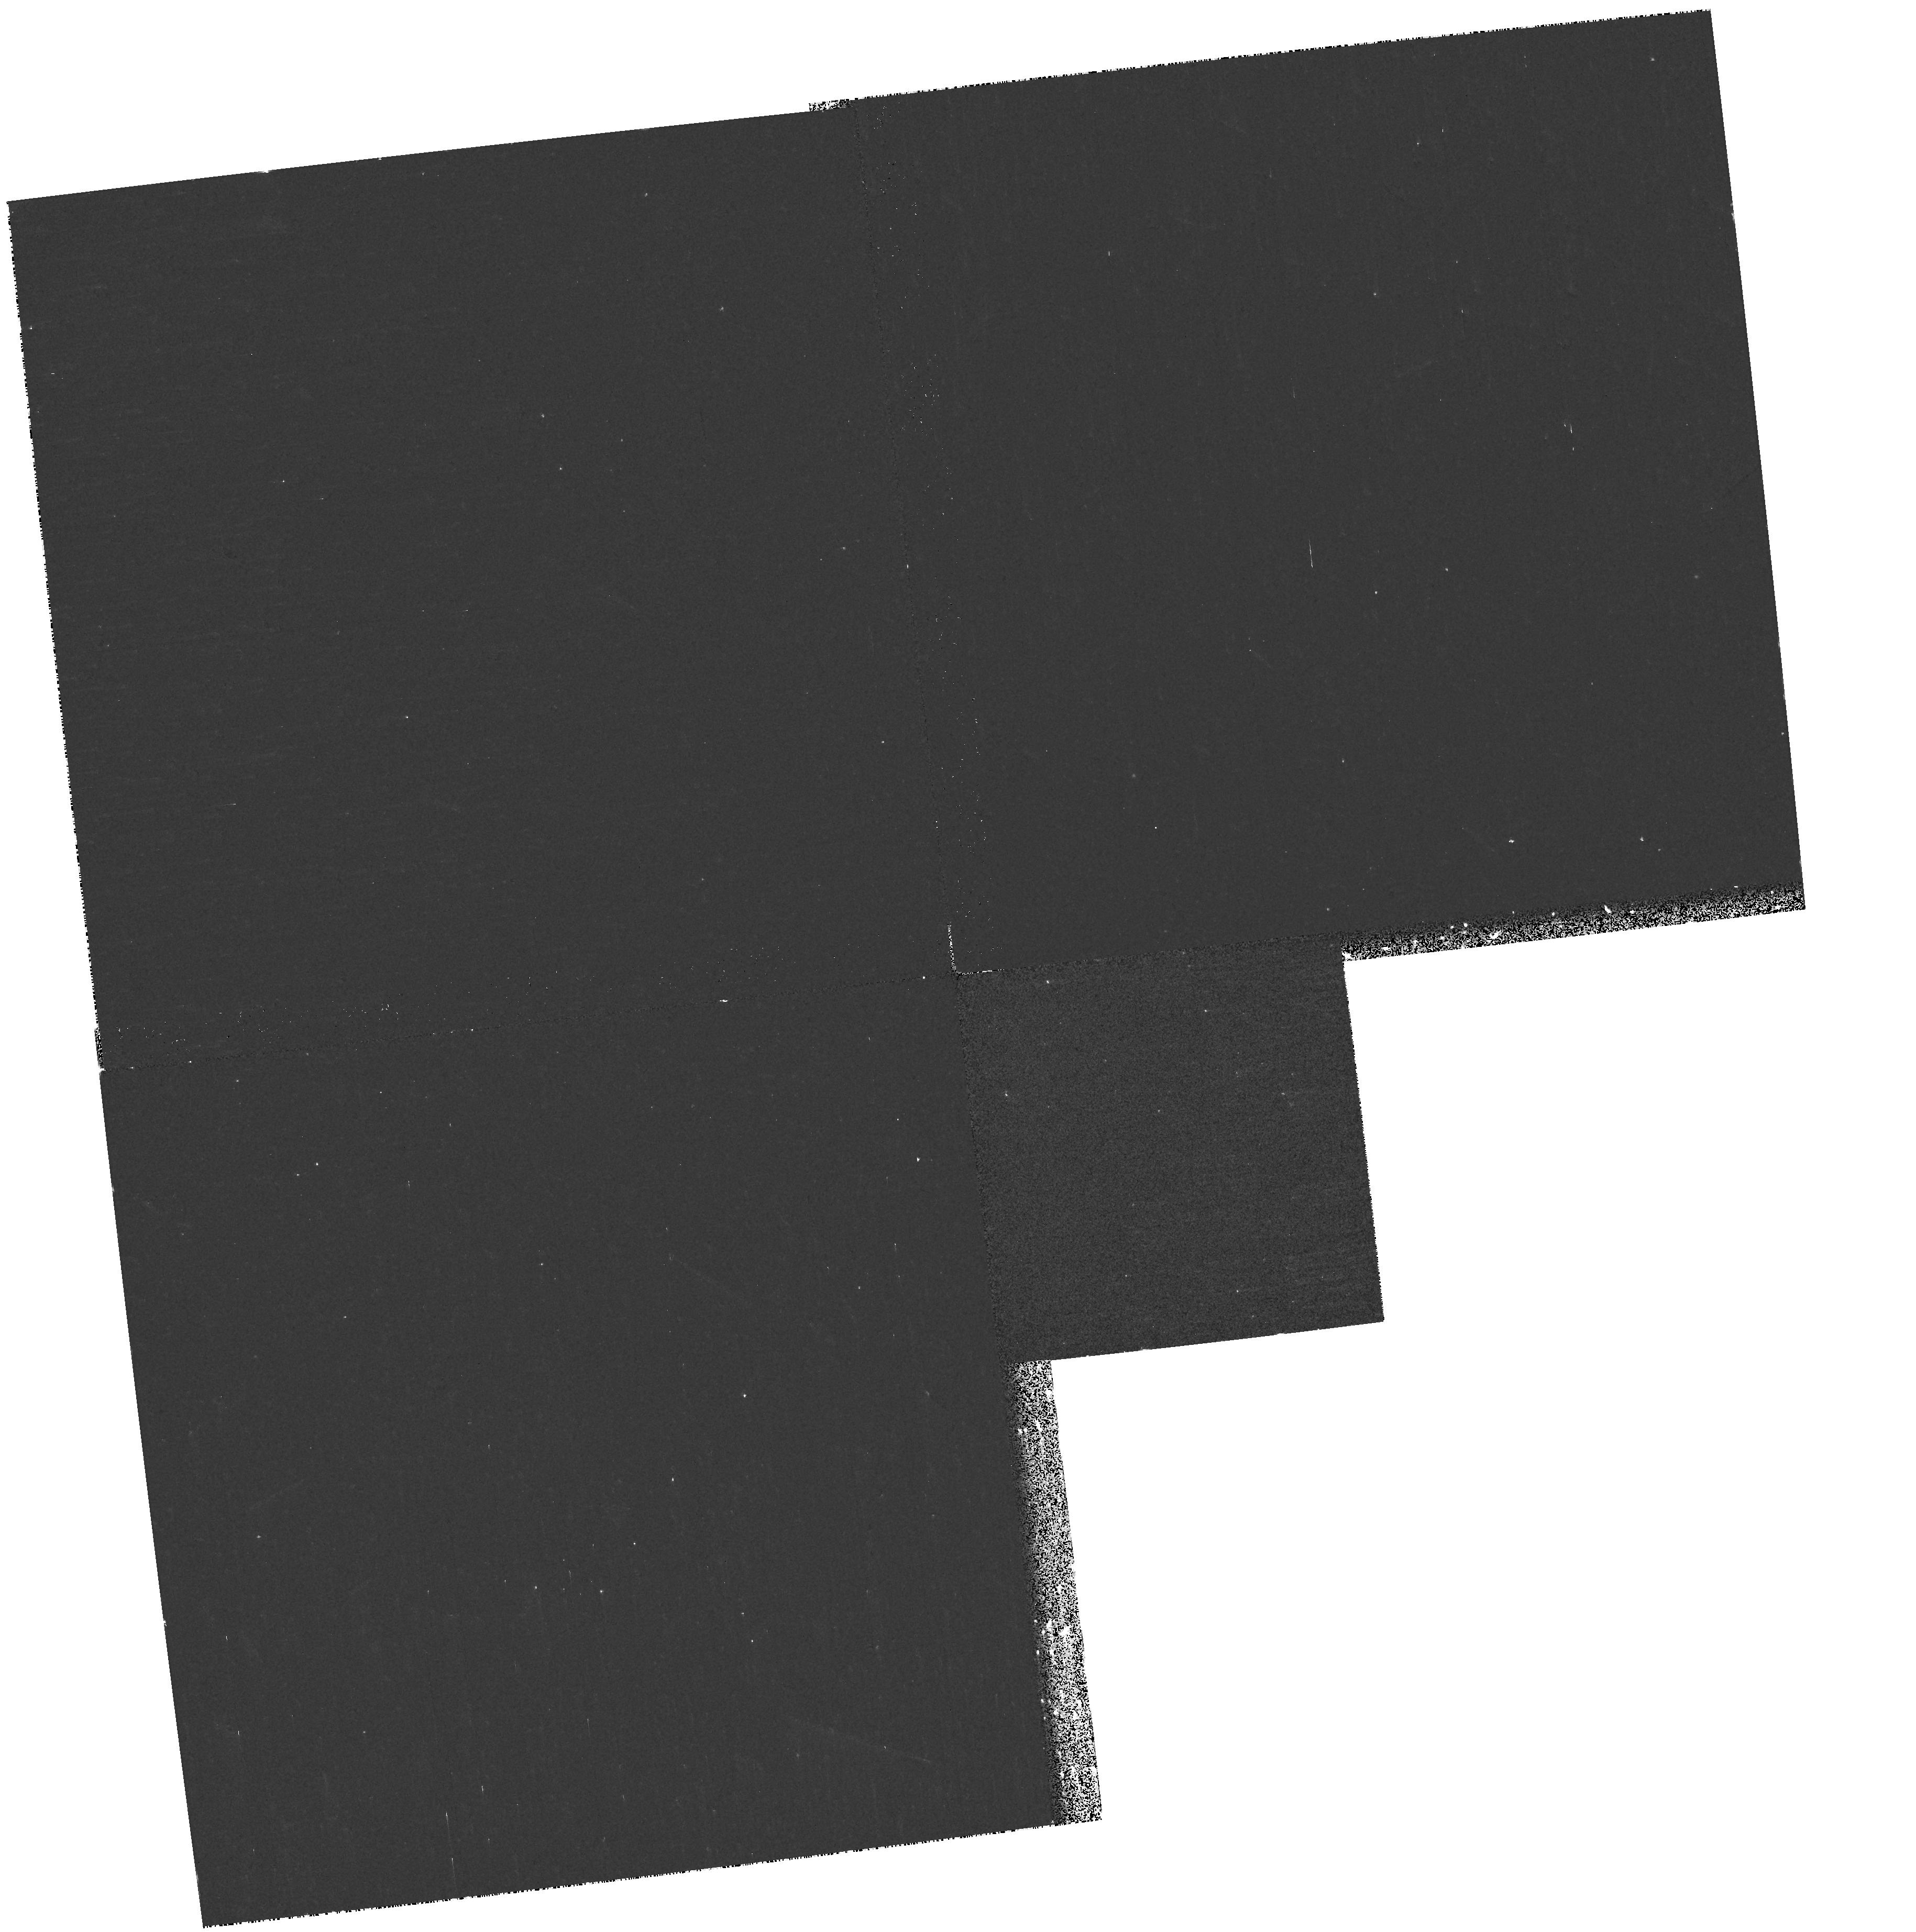
Target: field at RA 322.588°, Dec 12.167°
Instrument: WFPC2/PC
Filter: F170W
Exposure: 9 min
Observation ID: hst_9826_01_wfpc2_pc_f170w_u8pw01

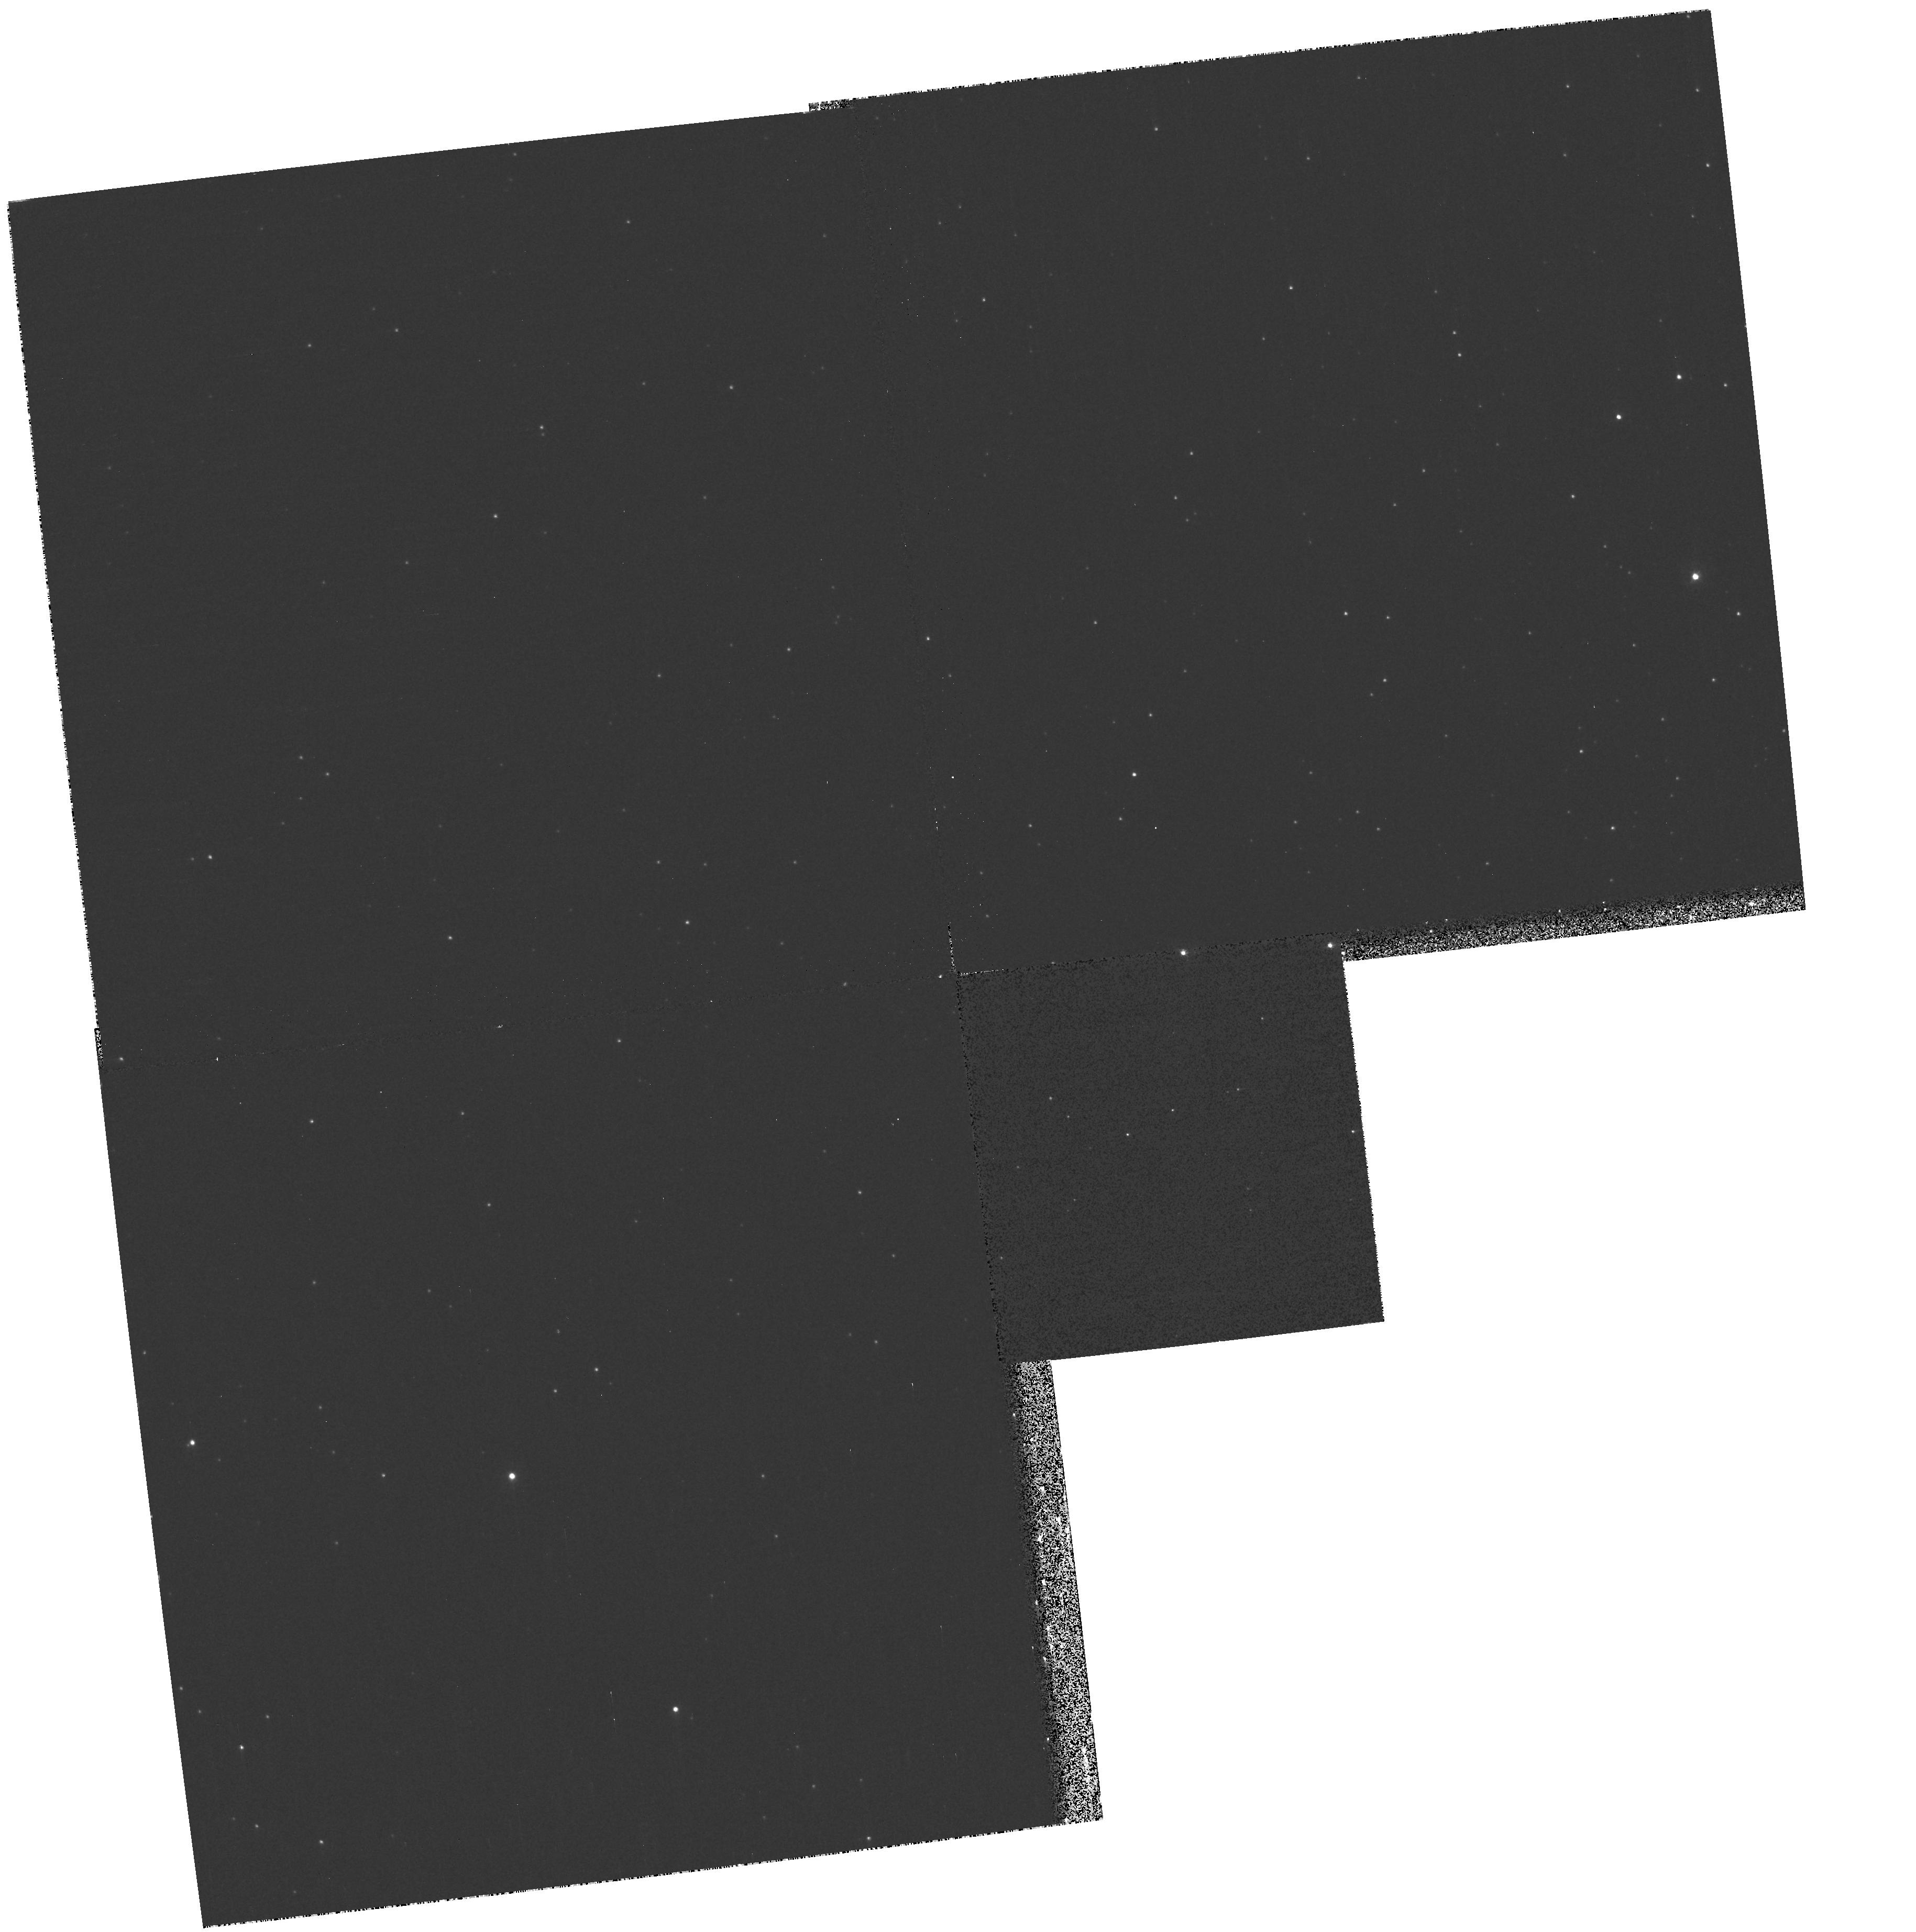
Target: field at RA 322.588°, Dec 12.167°
Instrument: WFPC2/PC
Filter: F336W
Exposure: 13 min
Observation ID: hst_9826_01_wfpc2_pc_f336w_u8pw01

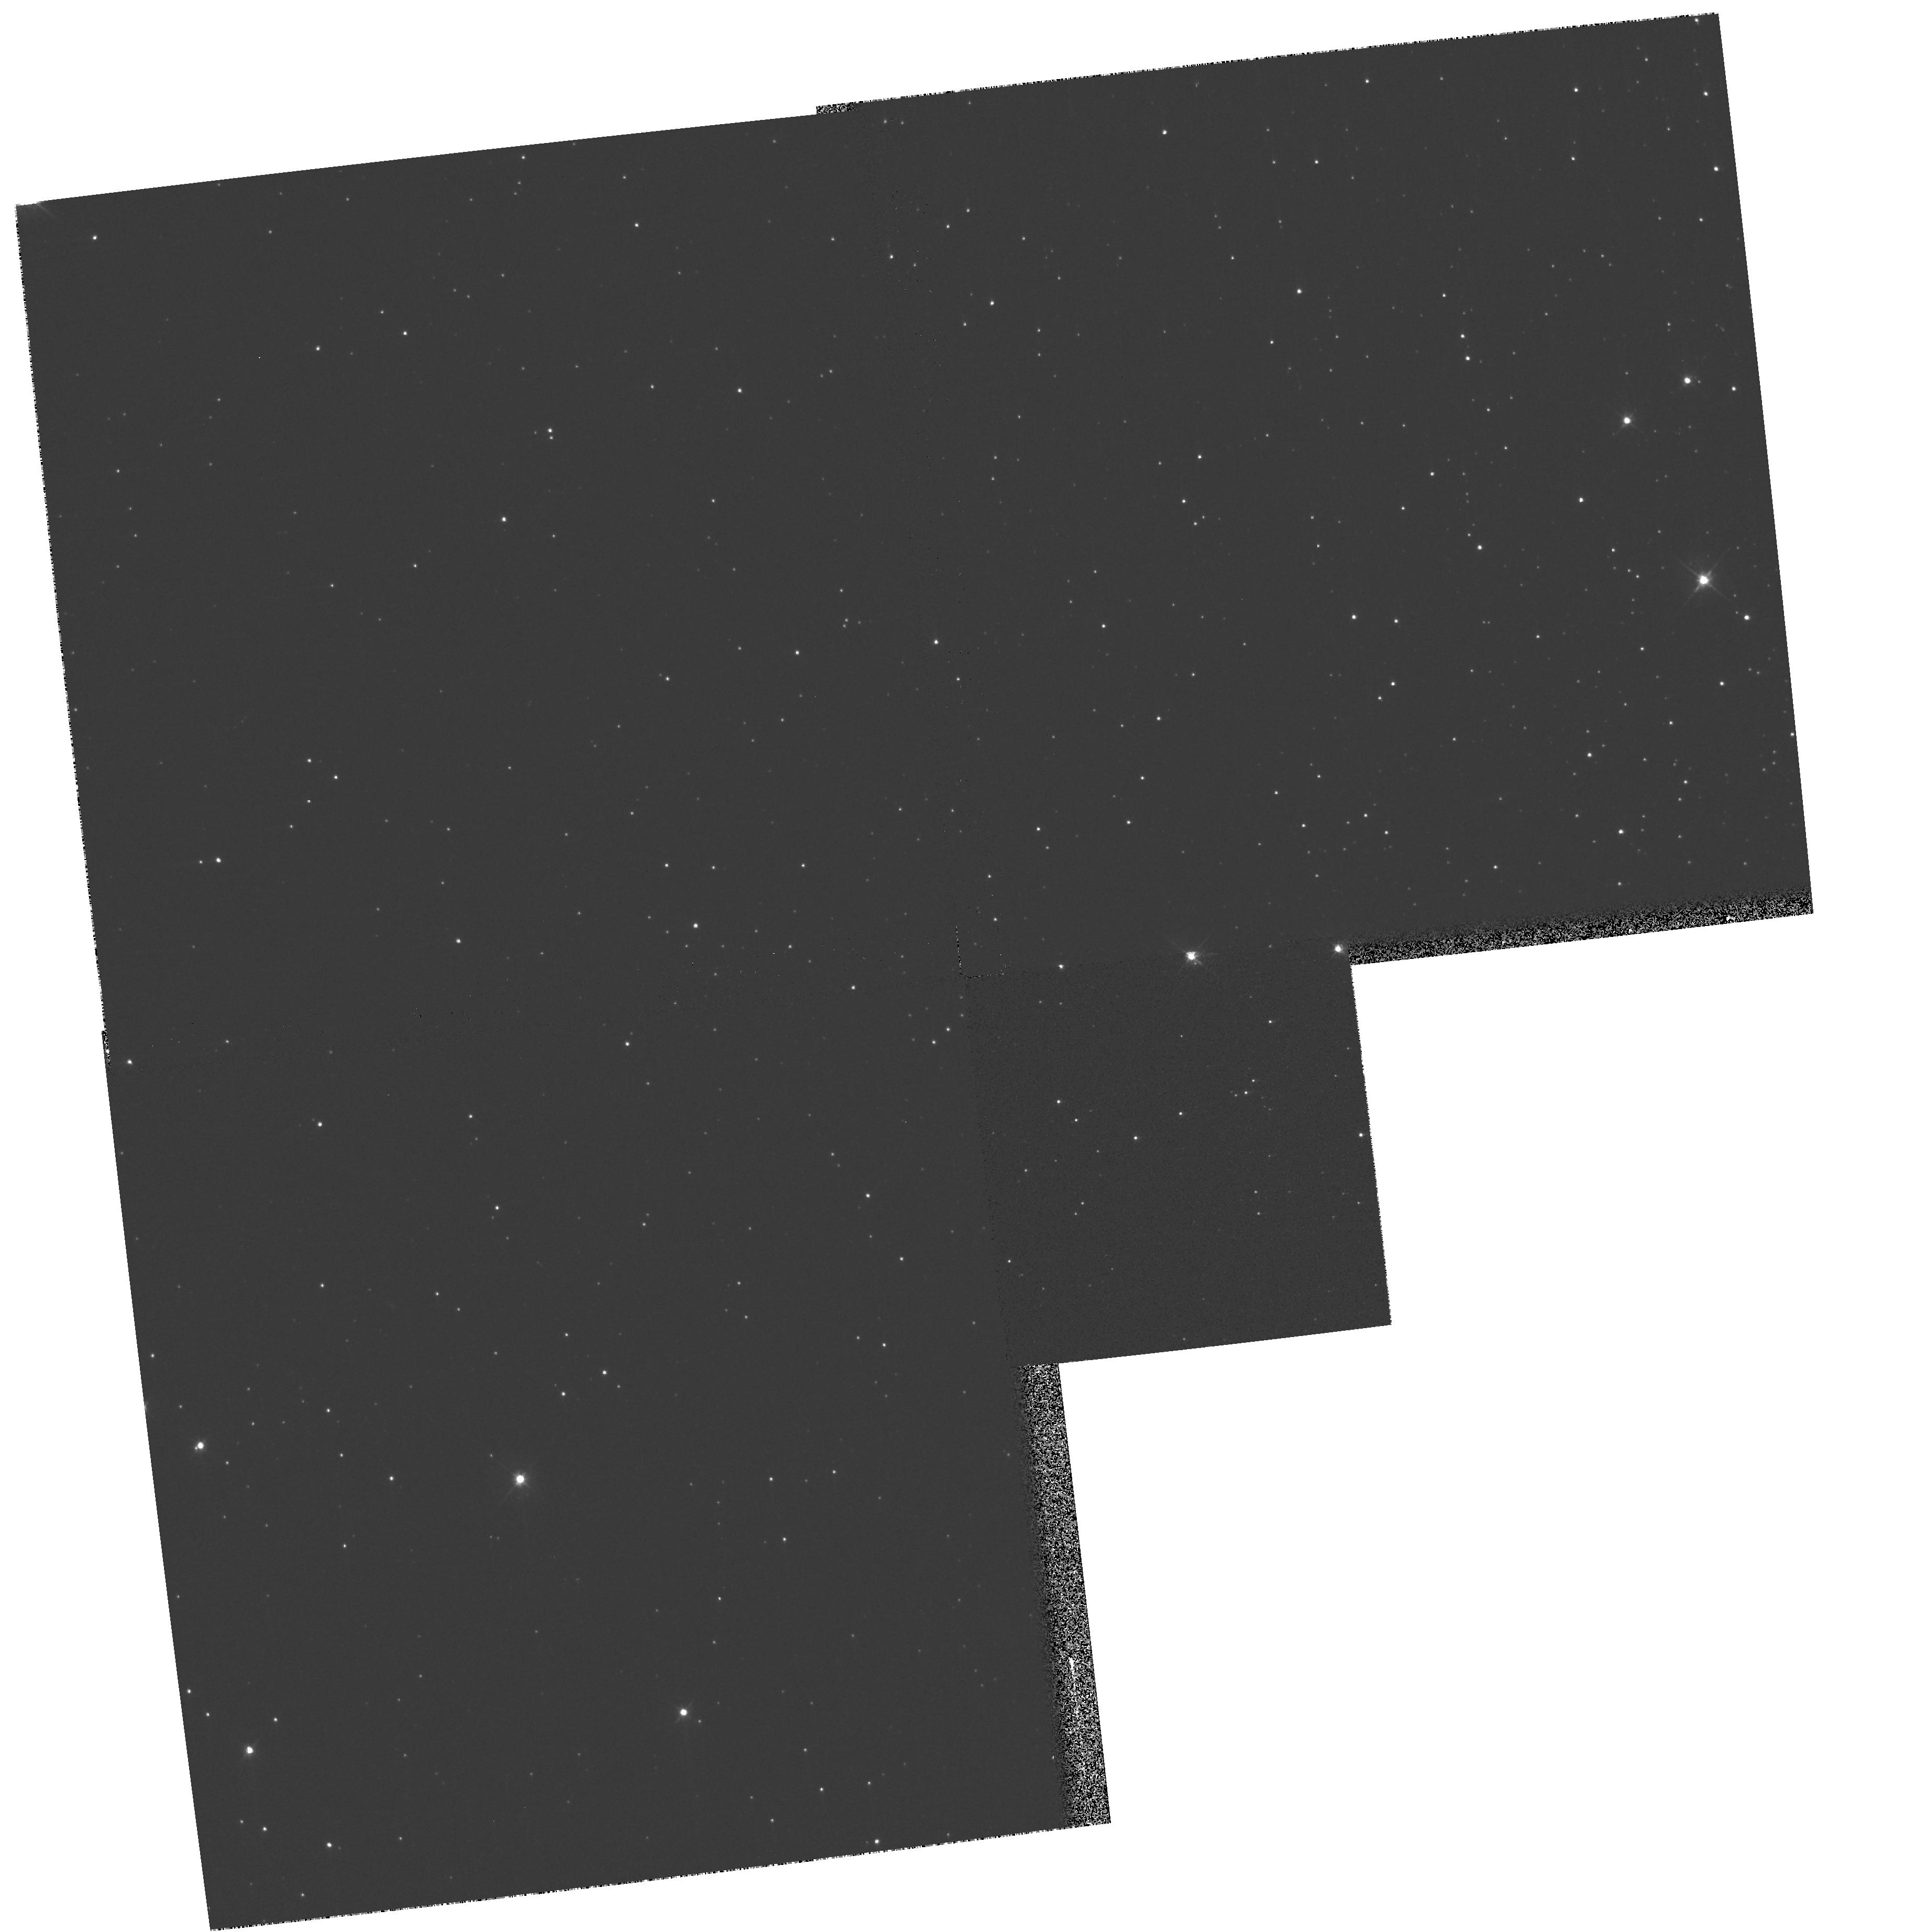
Target: field at RA 322.588°, Dec 12.167°
Instrument: WFPC2/PC
Filter: F555W
Exposure: 2 min
Observation ID: hst_9826_01_wfpc2_pc_f555w_u8pw01

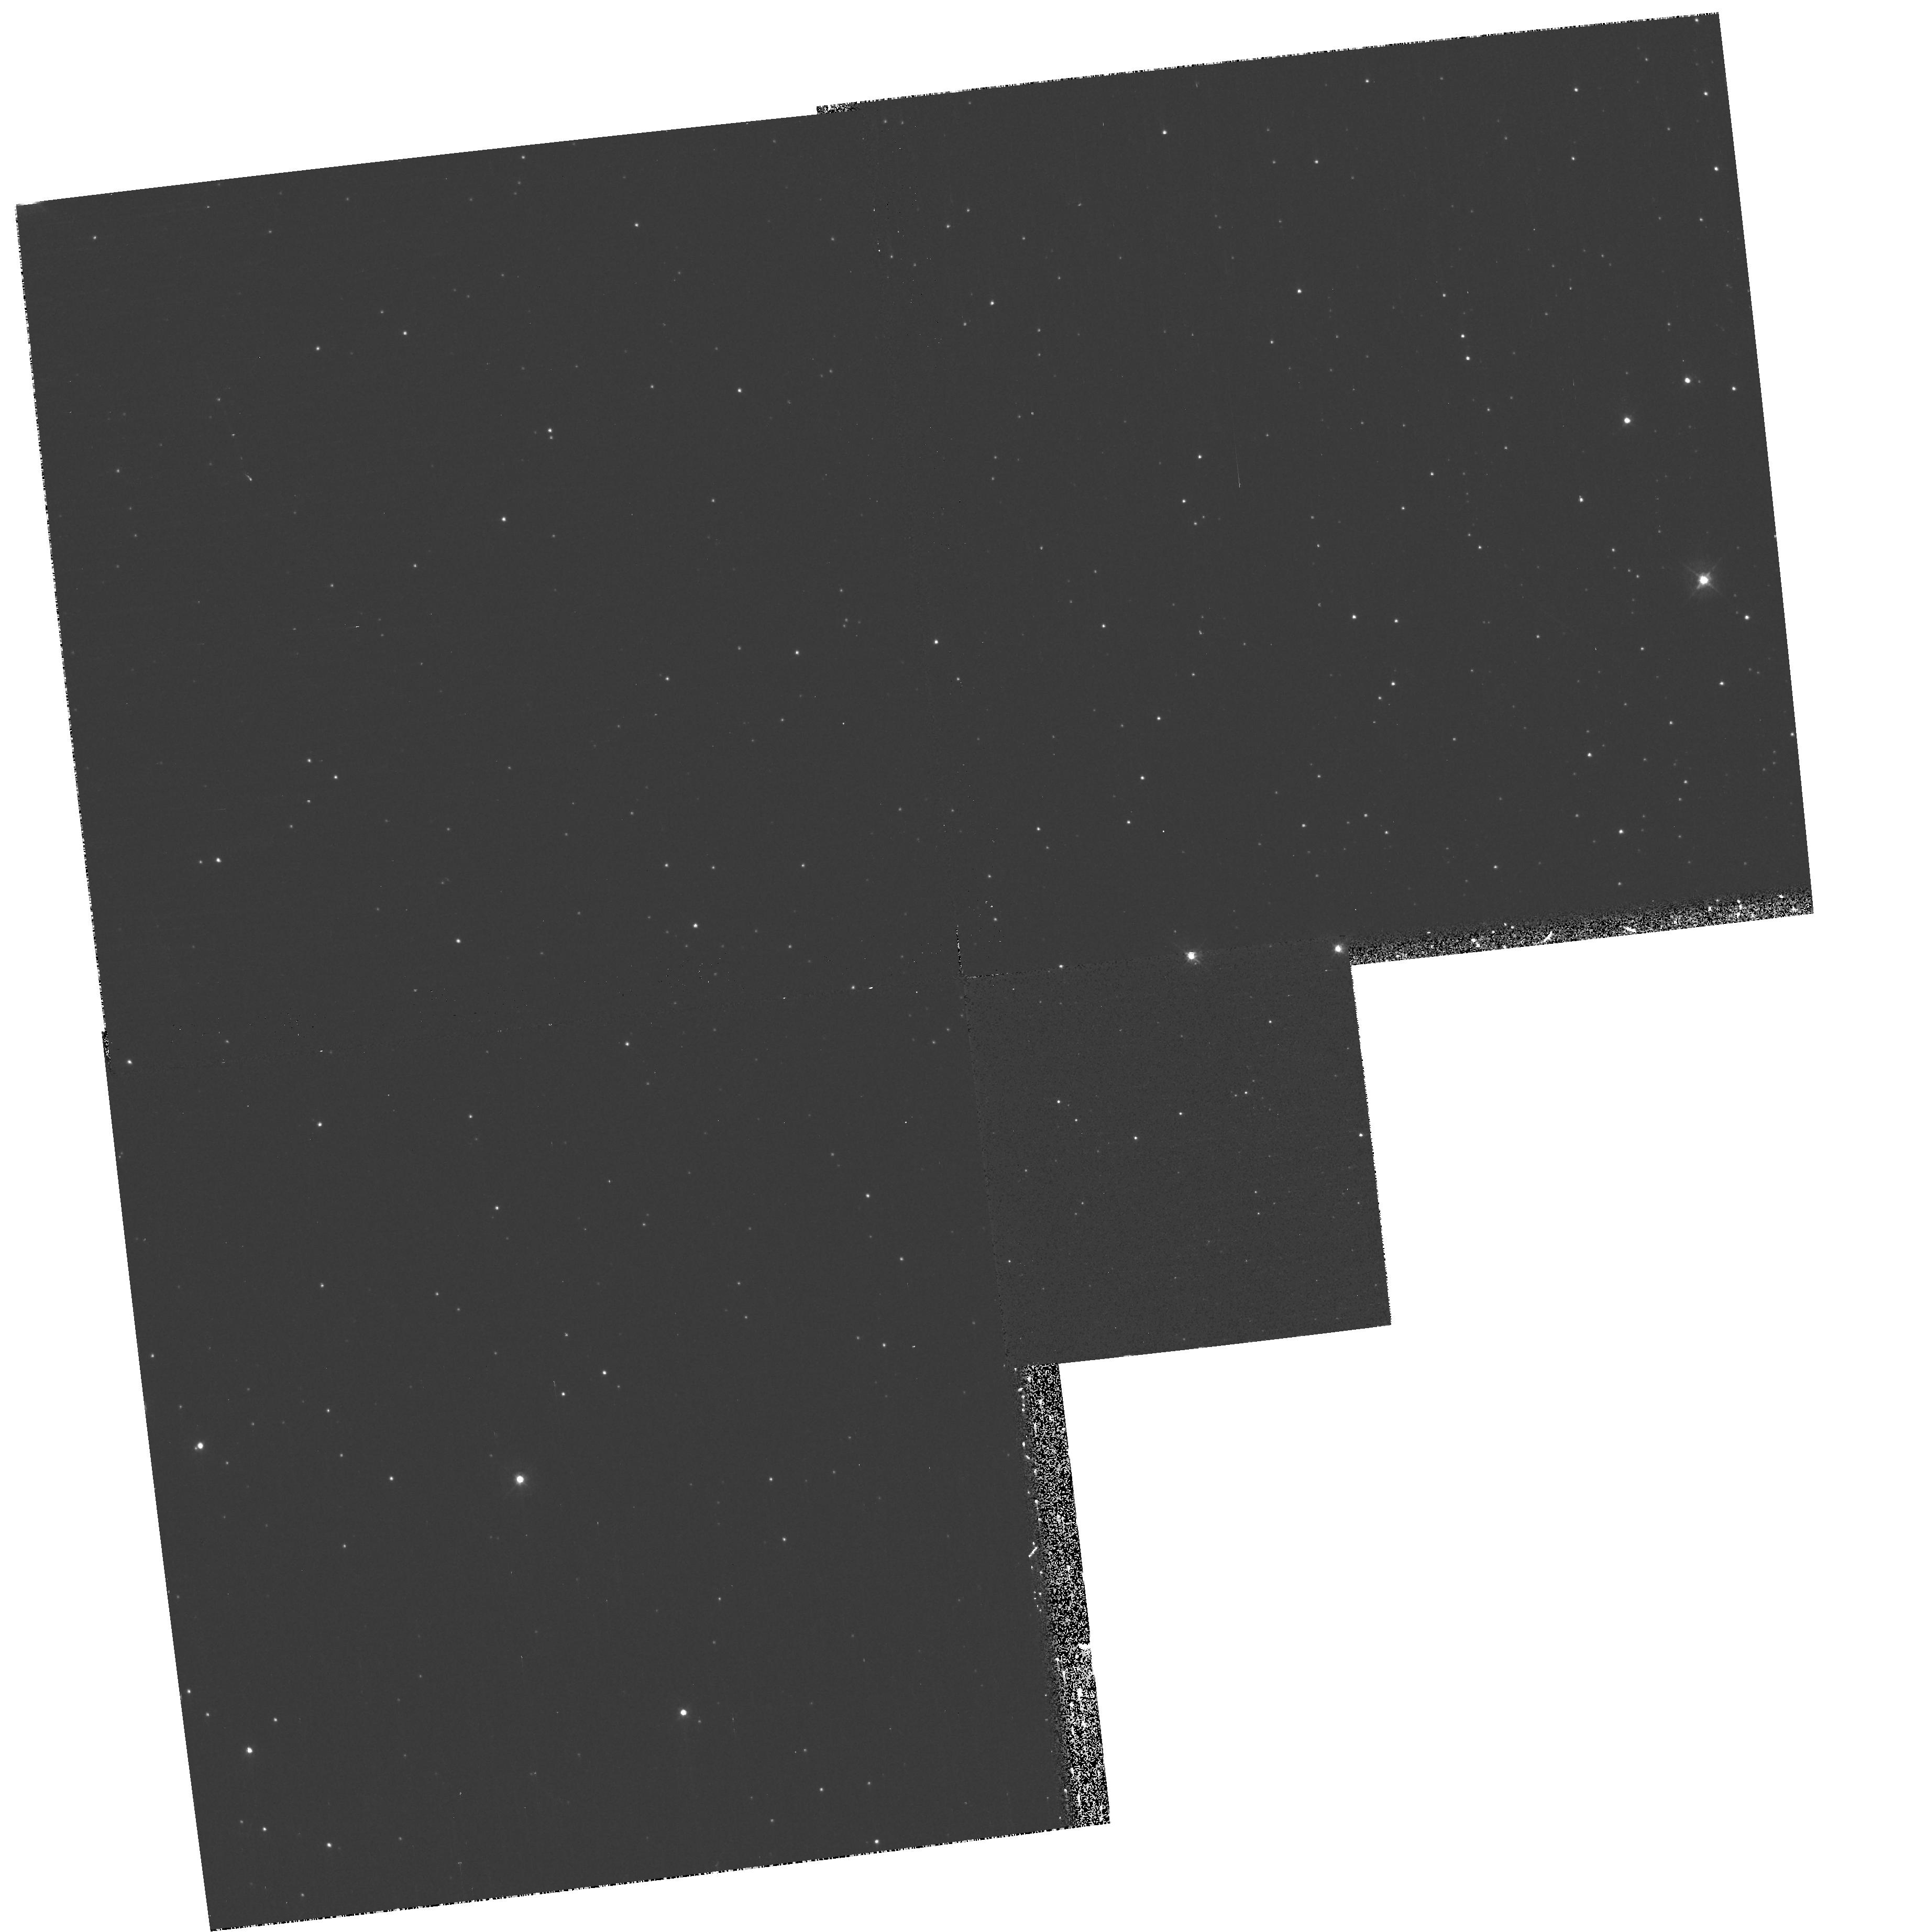
Target: field at RA 322.588°, Dec 12.167°
Instrument: WFPC2/PC
Filter: F439W
Exposure: 12 min
Observation ID: hst_9826_01_wfpc2_pc_f439w_u8pw01

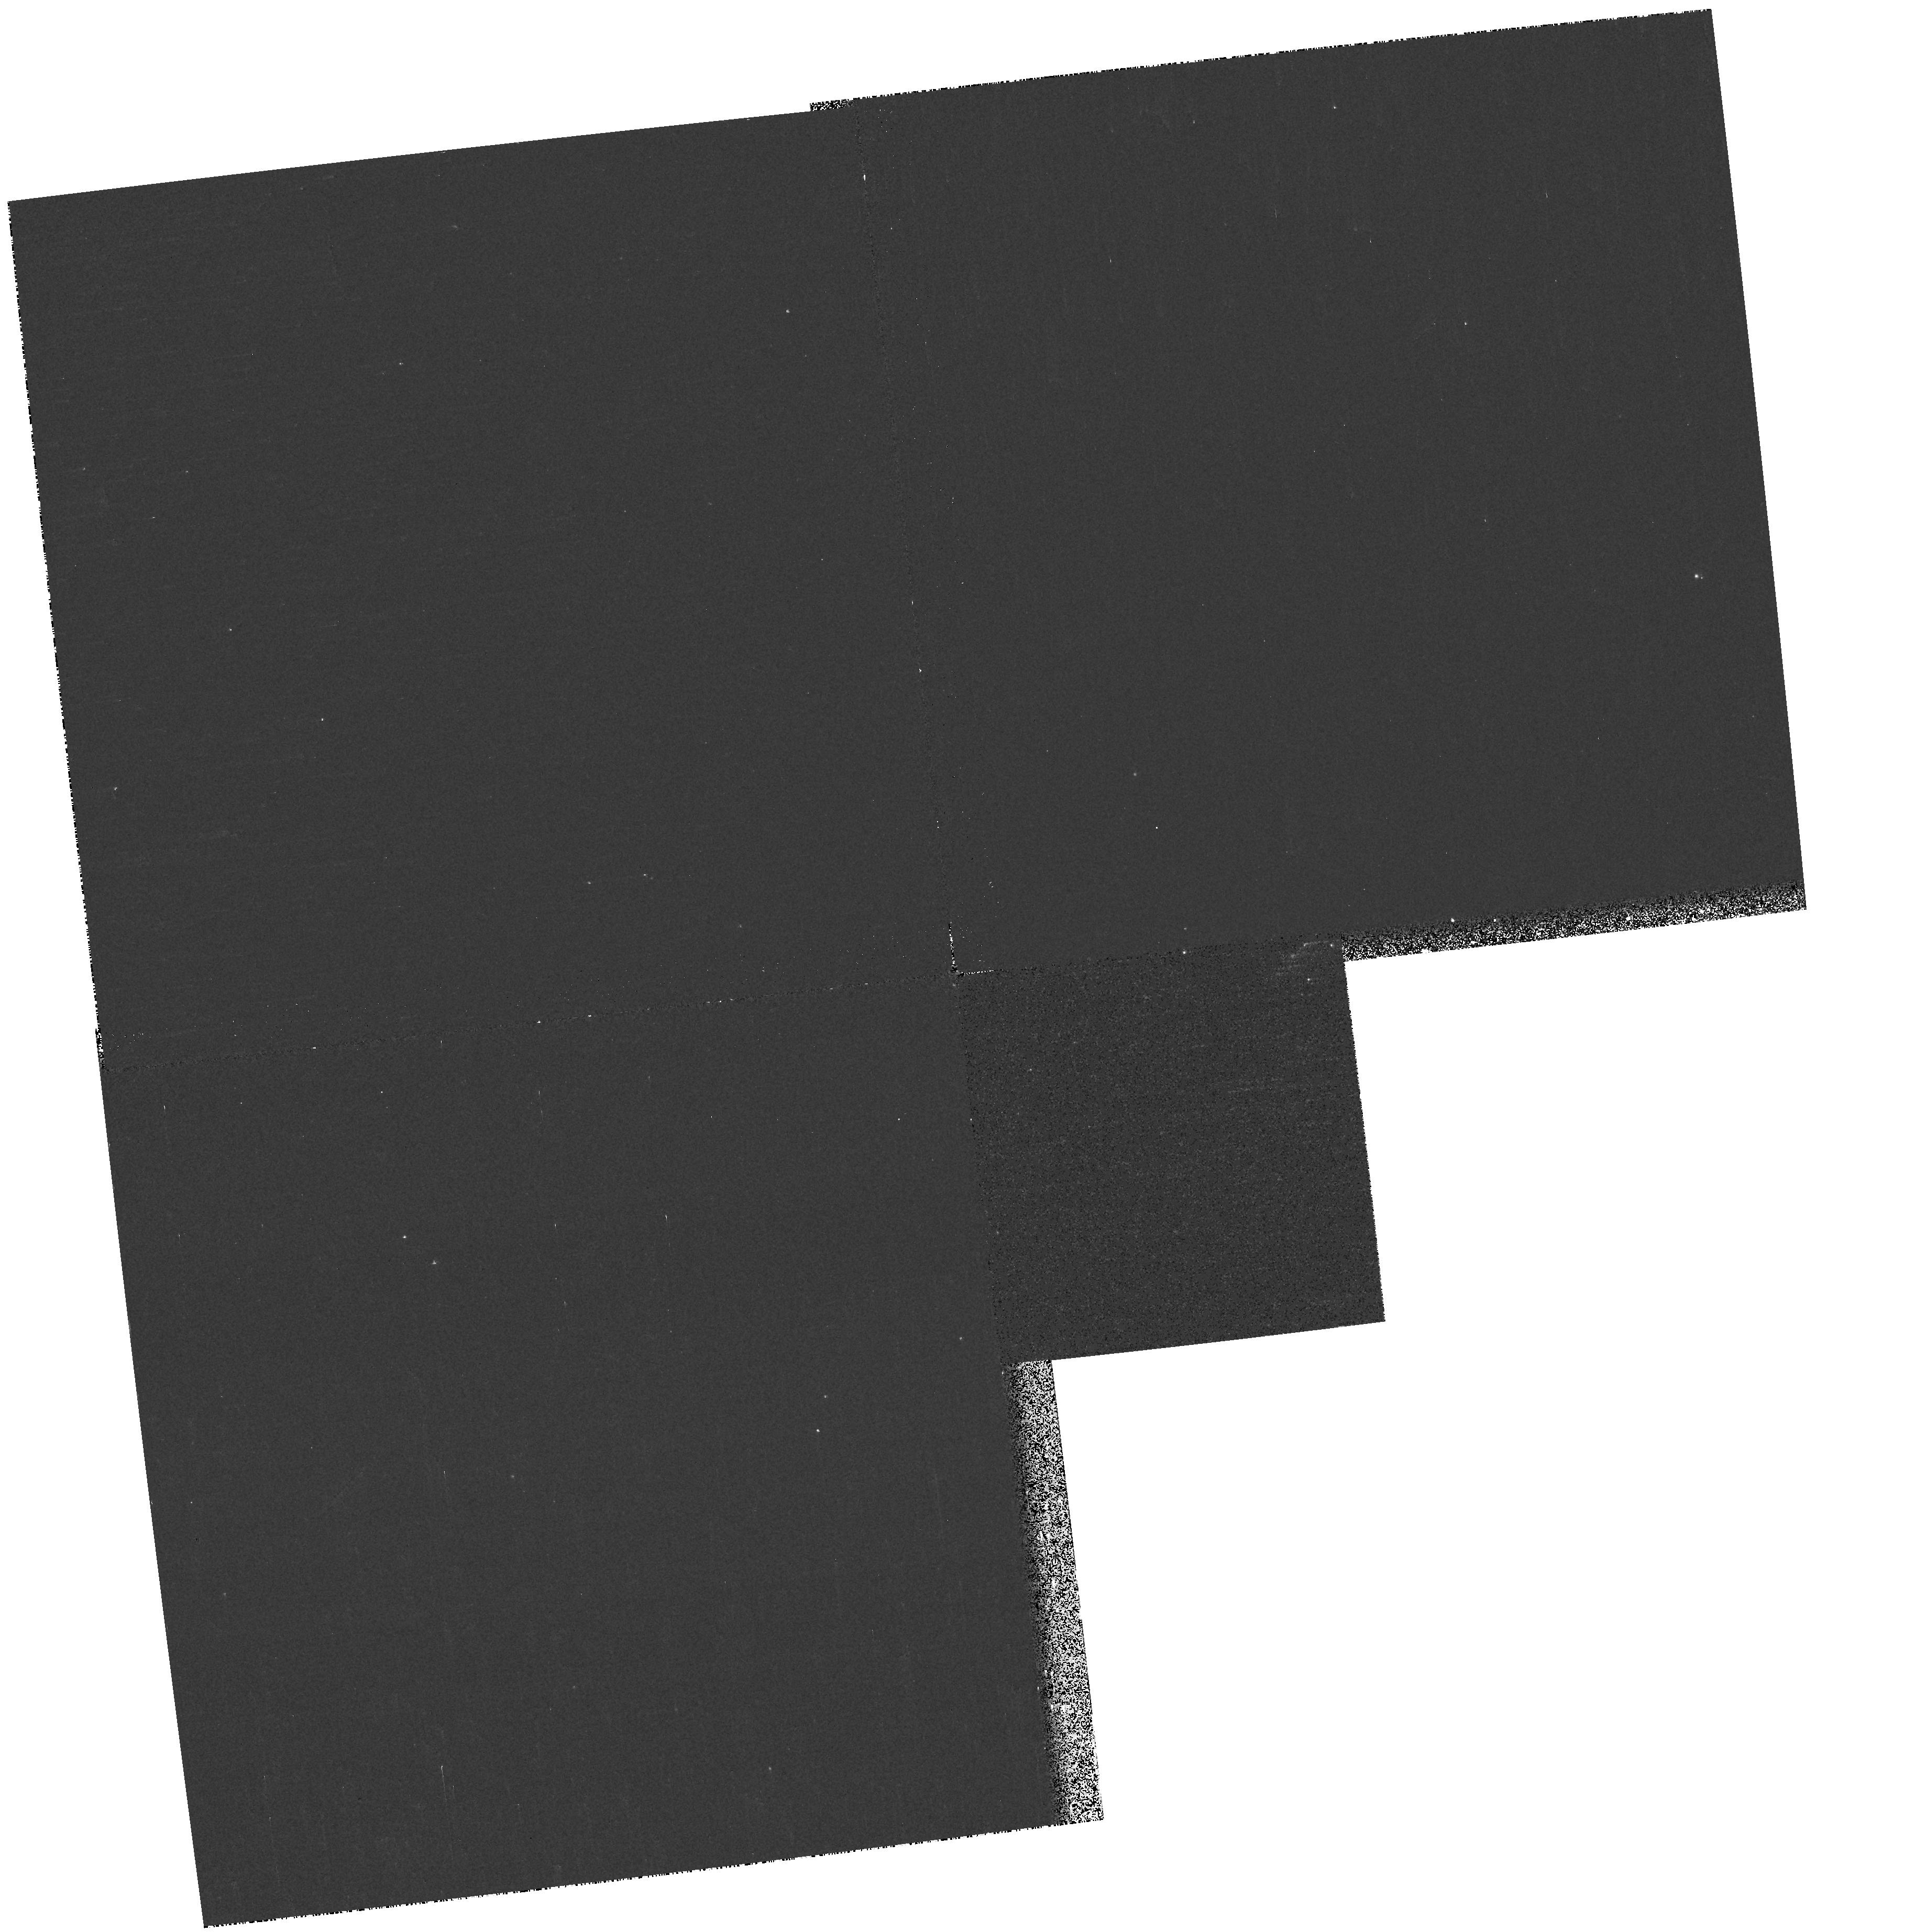
Target: field at RA 322.588°, Dec 12.167°
Instrument: WFPC2/PC
Filter: F255W
Exposure: 7 min
Observation ID: hst_9826_01_wfpc2_pc_f255w_u8pw01

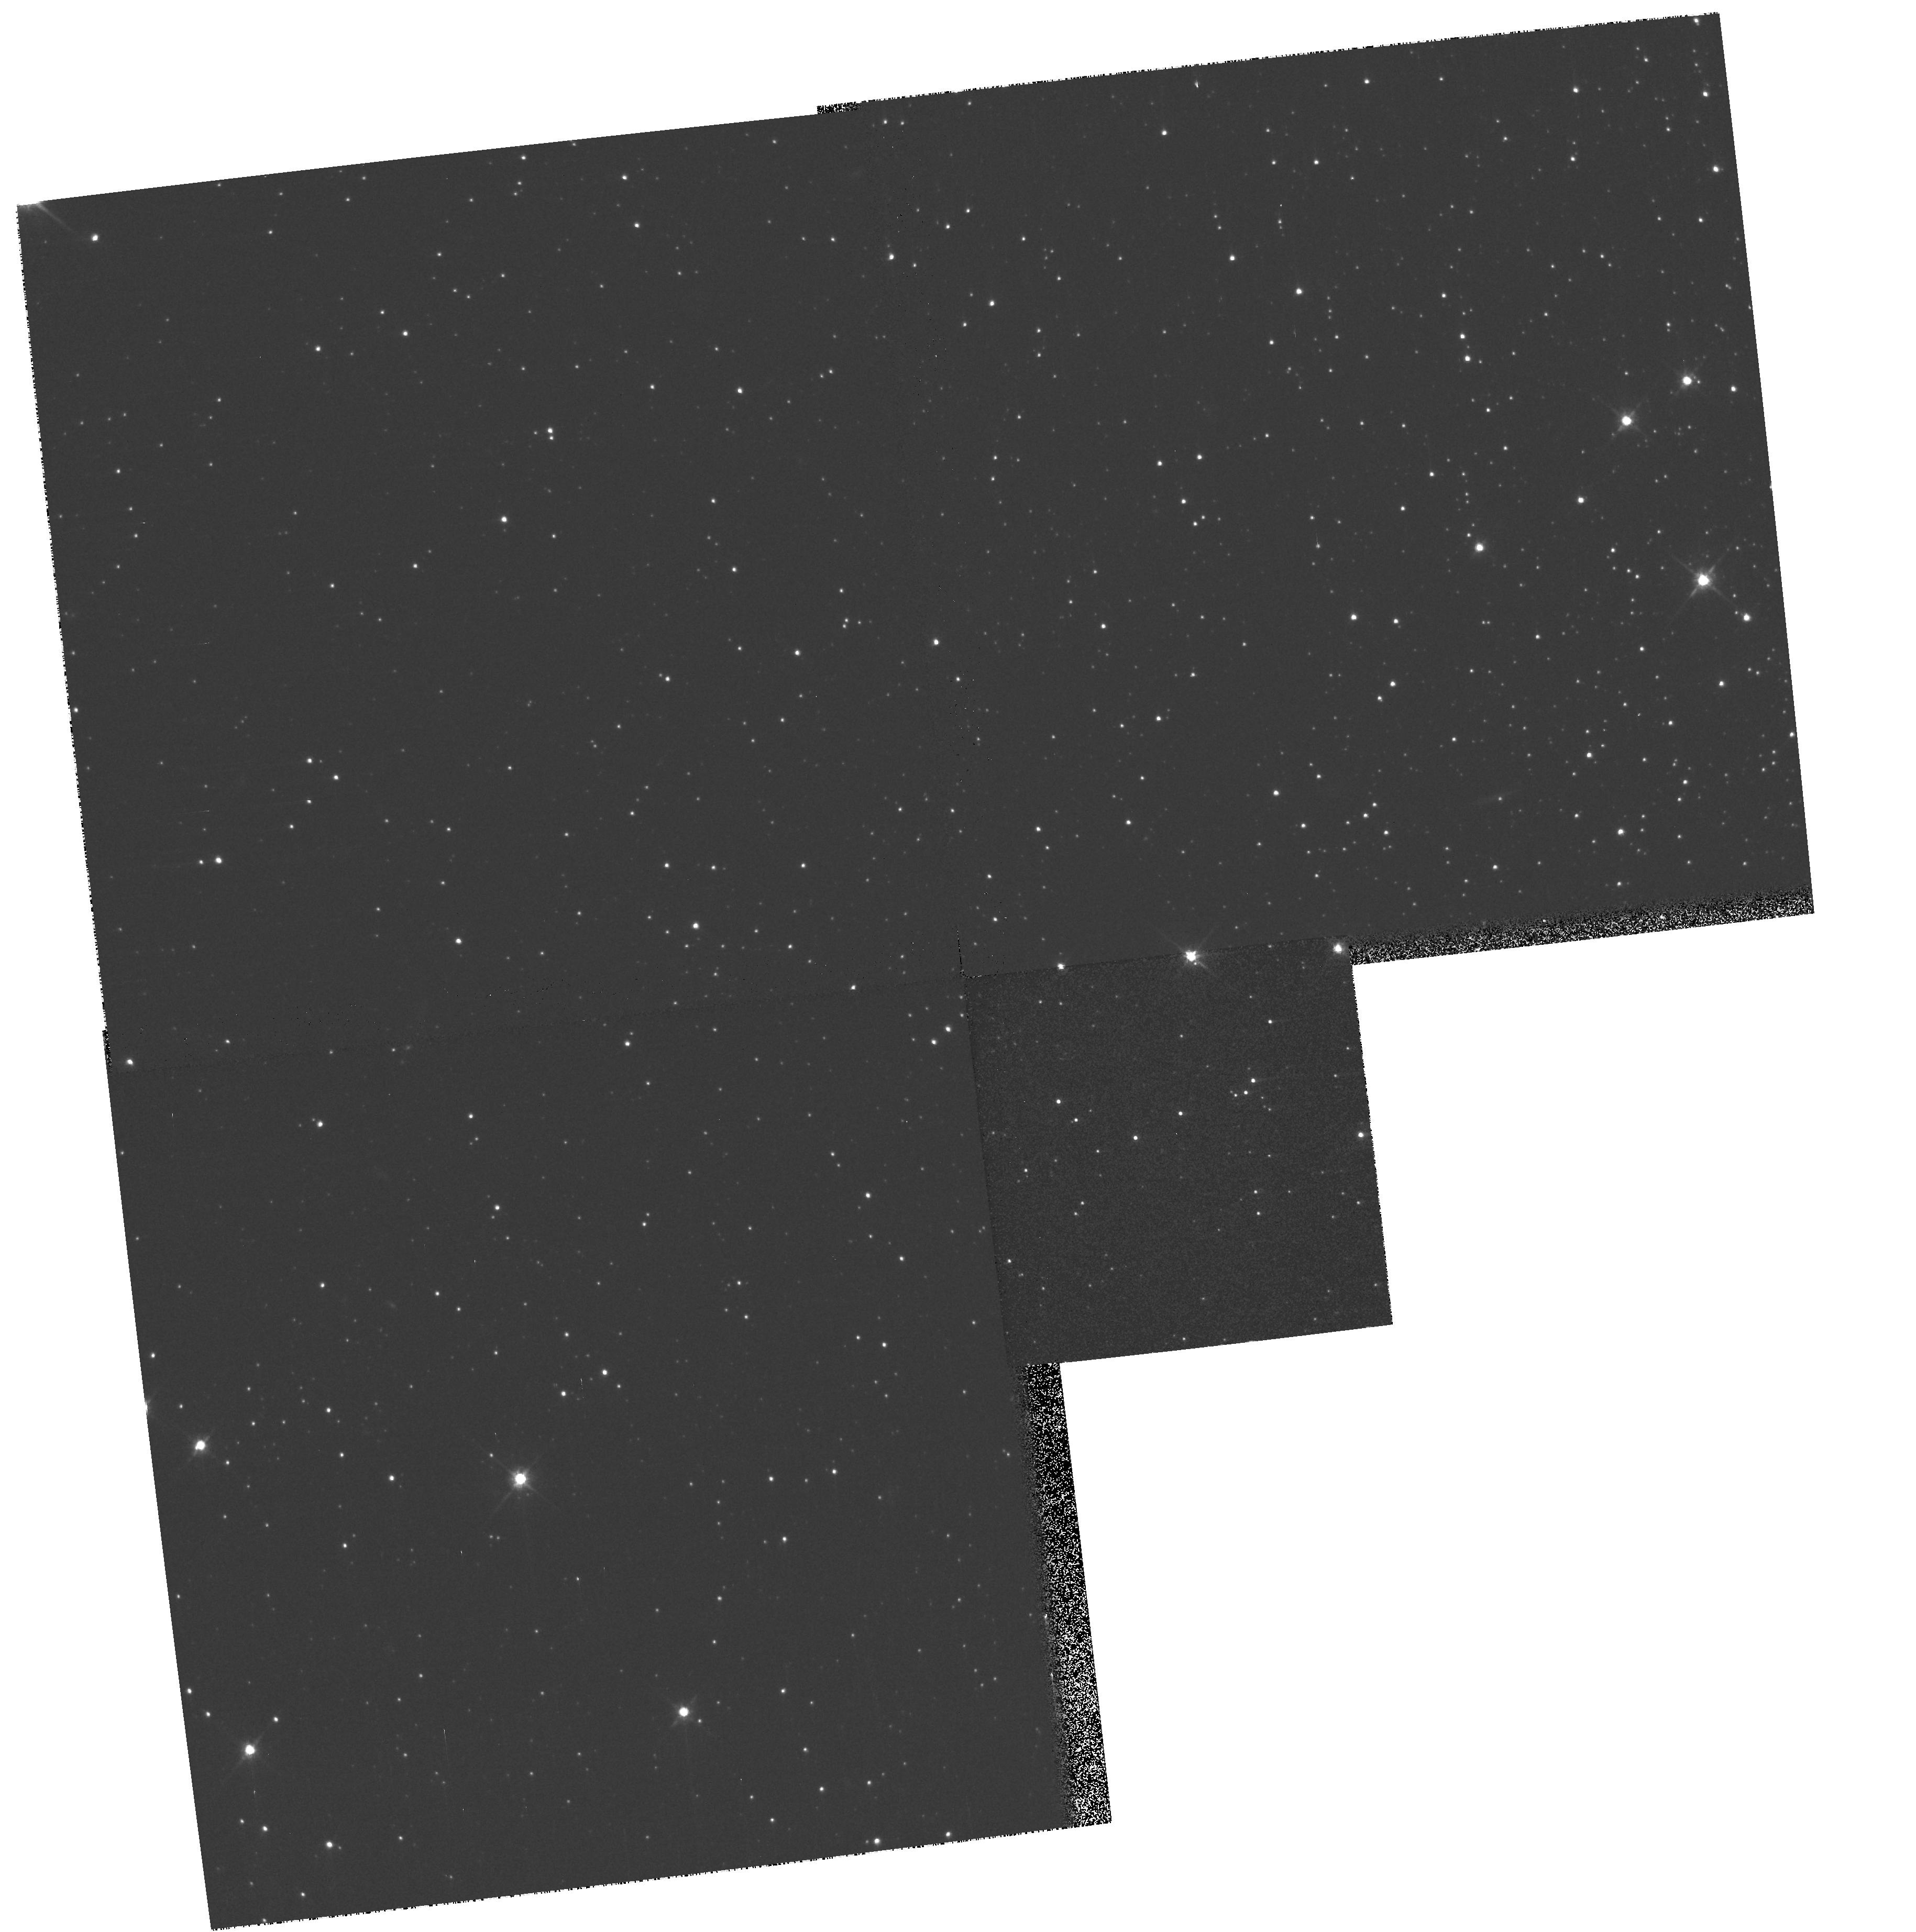
Target: field at RA 322.588°, Dec 12.167°
Instrument: WFPC2/PC
Filter: F814W
Exposure: 5 min
Observation ID: hst_9826_01_wfpc2_pc_f814w_u8pw01

The Planetary Nebula K648 in the Globular Cluster M15 (PI: Bianchi, Luciana C.)

We propose STIS spatially resolved UV spectra (long slit), and echelle UV spectra, of the Planetary Nebula (PN) K648 in M15, one of the few PN known in globular clusters. The data will provide two crucial tests to clarify the still elusive nature of this object, in particular whether it evolved from a coalesced binary (Bianchi et al. 2001). Such a result would have general implications for better understanding the evolution of close binaries (common envelope phase), especially important in the globular cluster environment, and the formation of bi-polar nebulae. We will try to reveal the presence (and dimensions) of a disk surrounding the central star by modeling the high resolution profile of the CIV wind line. The stellar parameters (and possible disk presence) can be constrained only by the requested STIS spectra. Complementary FUSE spectra in the far-UV (905-1187A) will be analysed concurrently, to derive the circumstellar molecular and neutral hydrogen, and the extinction.